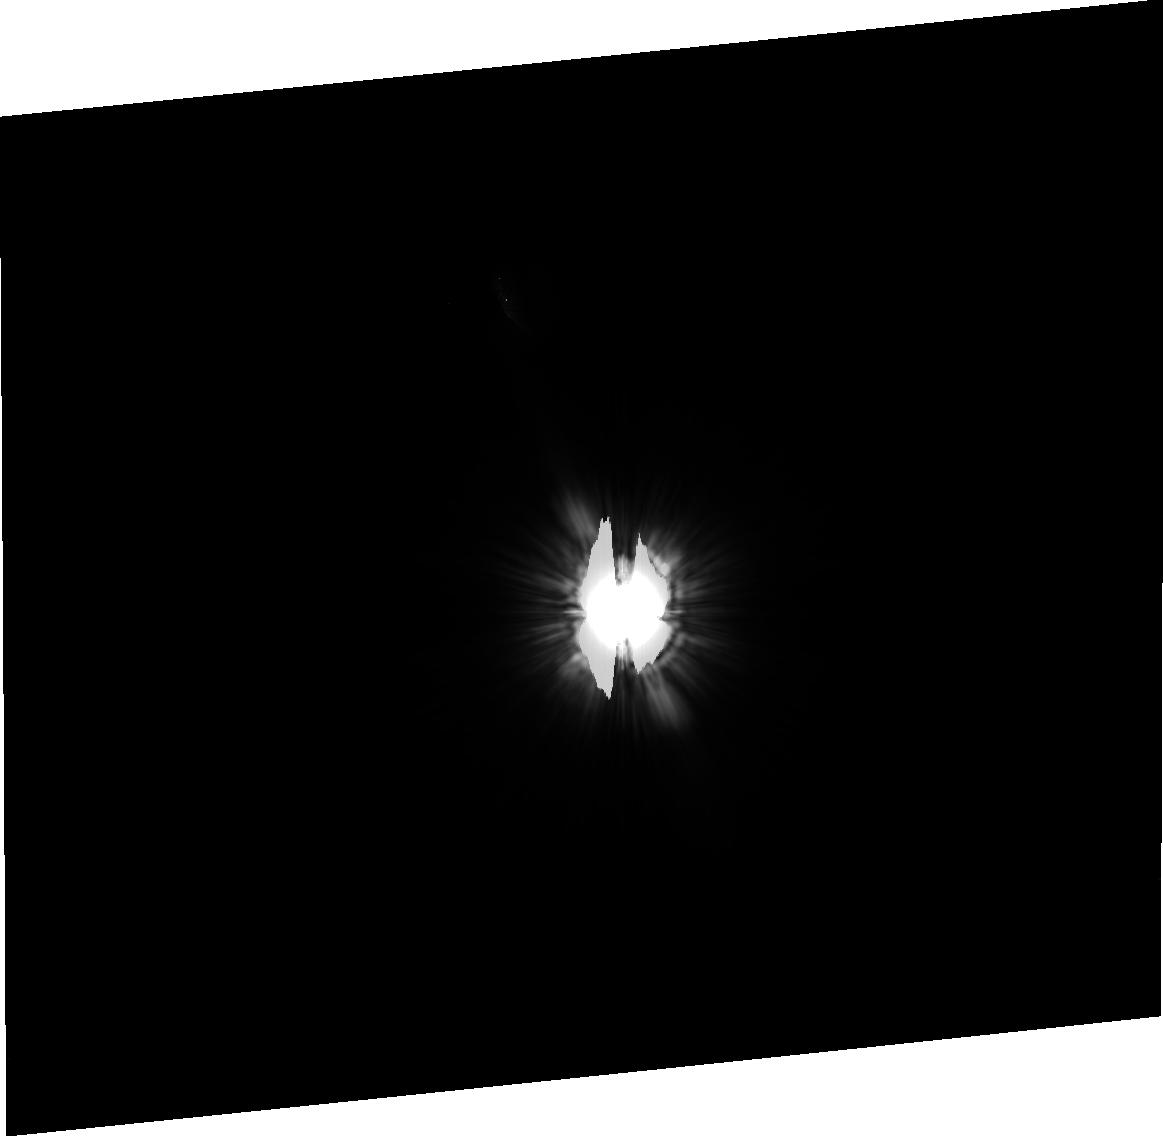
Target: HD20794. Instrument: ACS/HRC. Filter: F606W. Exposure: 36 min. Observation ID: j8gi15010

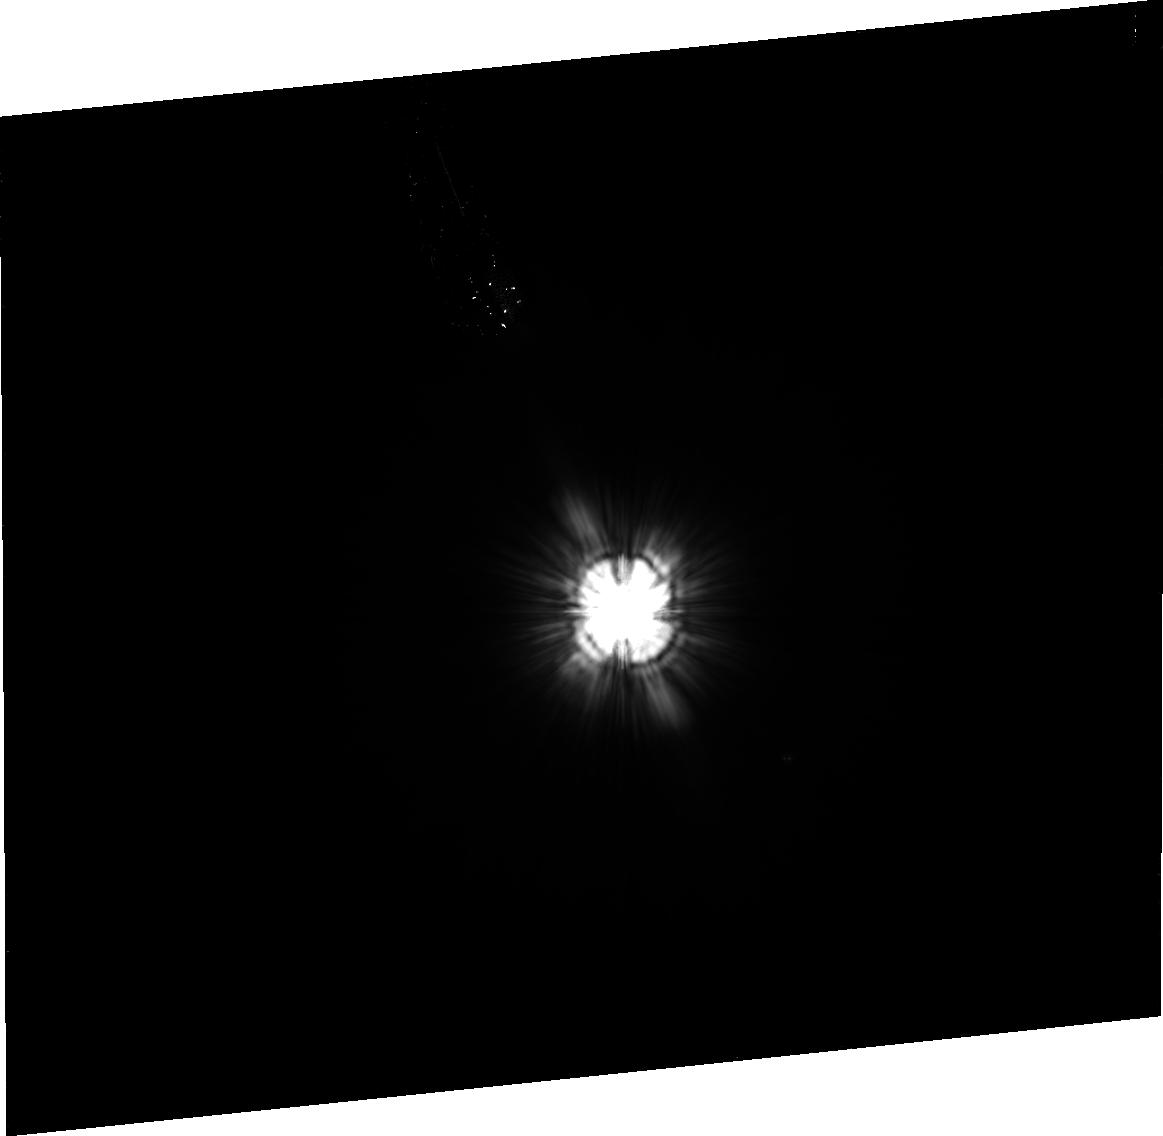
Target: HD53143. Instrument: ACS/HRC. Filter: F606W. Exposure: 39 min. Observation ID: j8gi22010

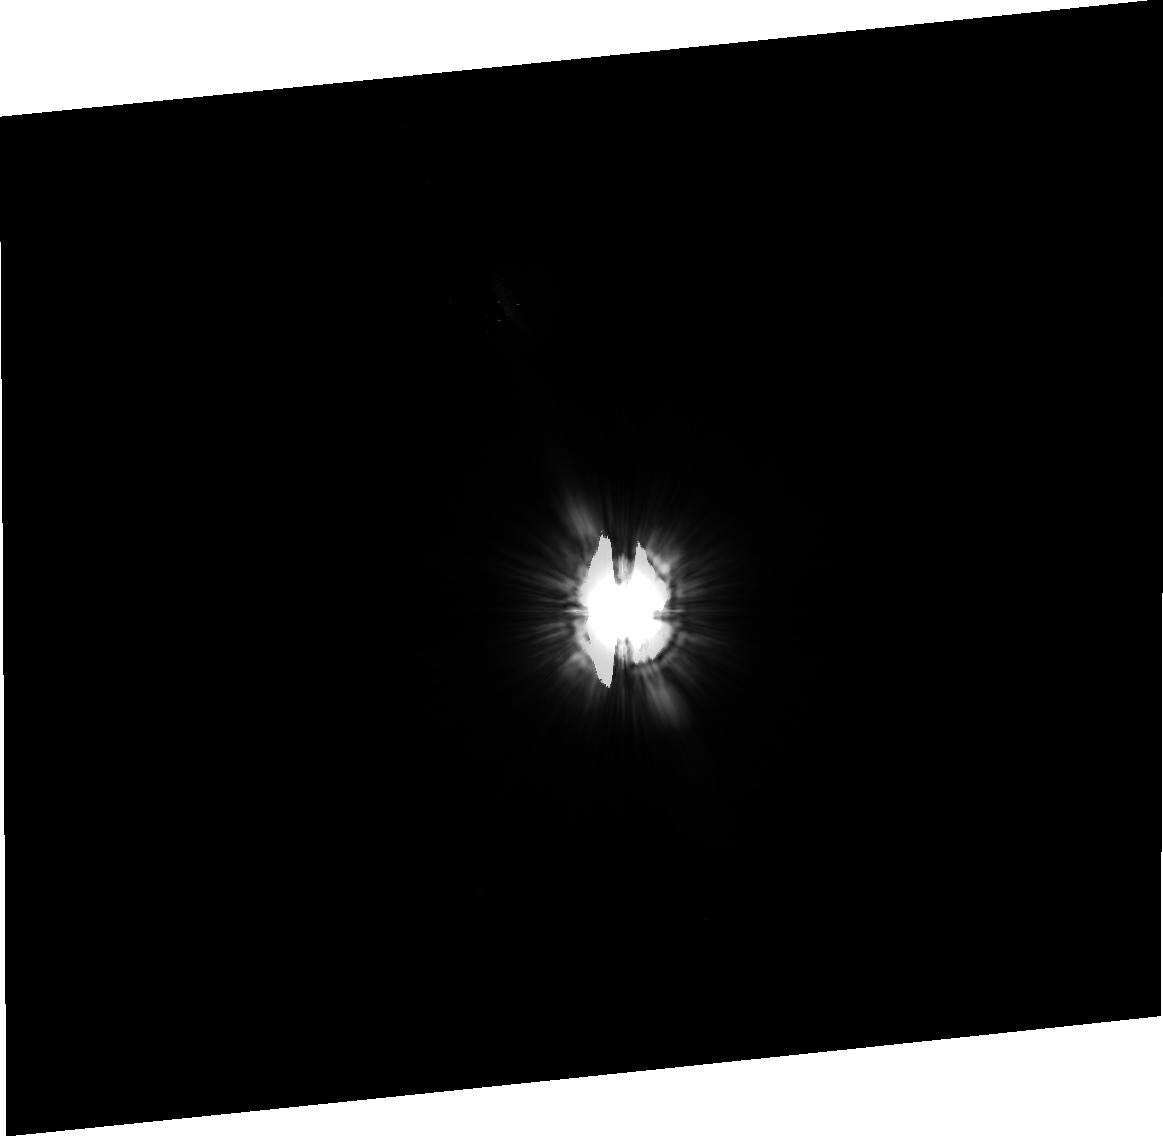
Target: HD157792. Instrument: ACS/HRC. Filter: F606W. Exposure: 38 min. Observation ID: j8gi08010

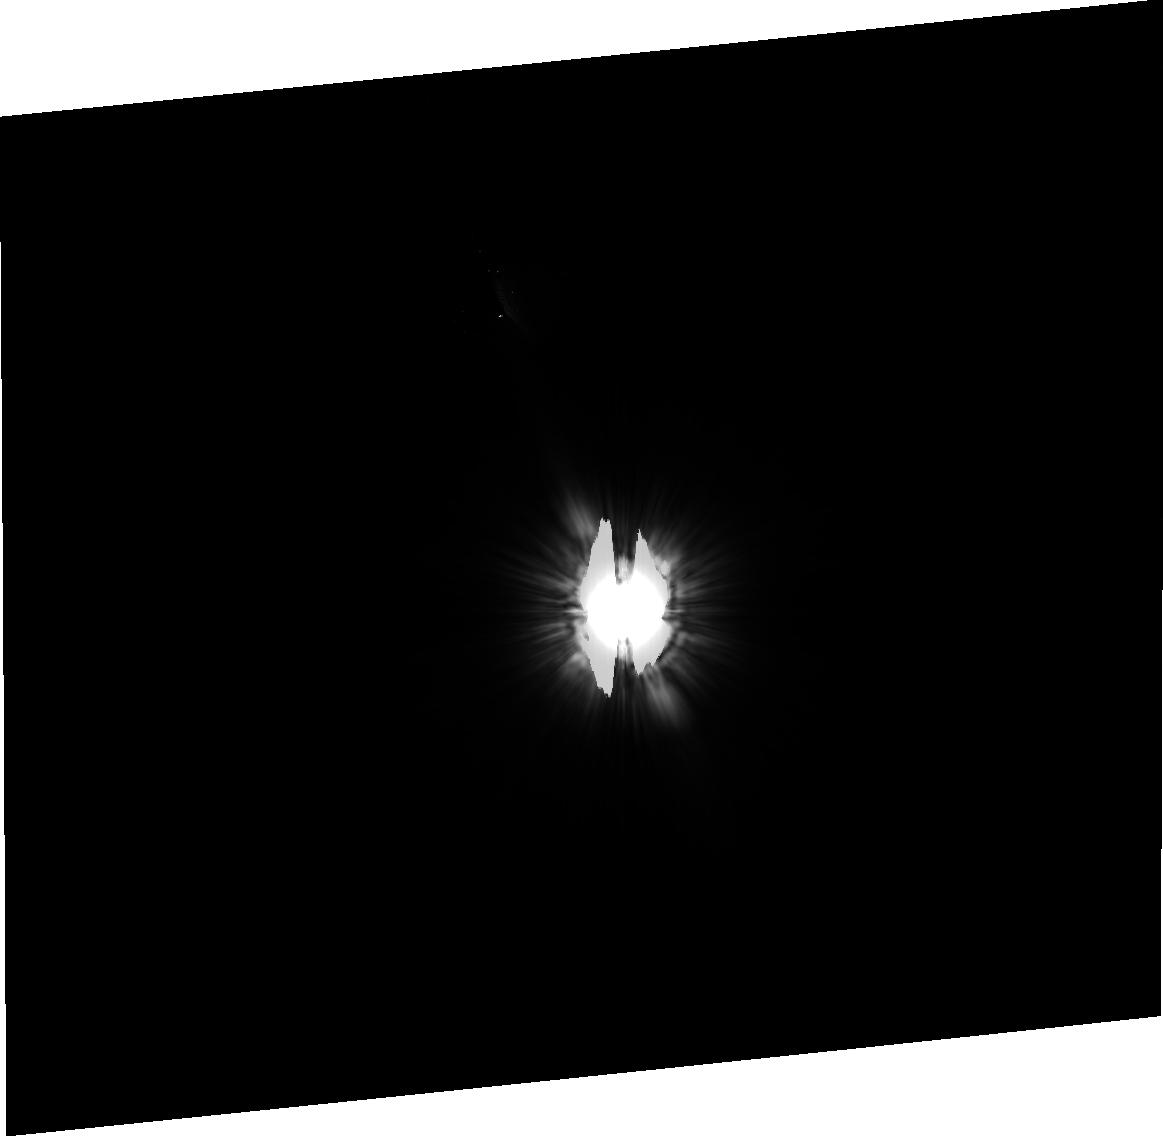
Target: HD161868. Instrument: ACS/HRC. Filter: F606W. Exposure: 37 min. Observation ID: j8gi09010

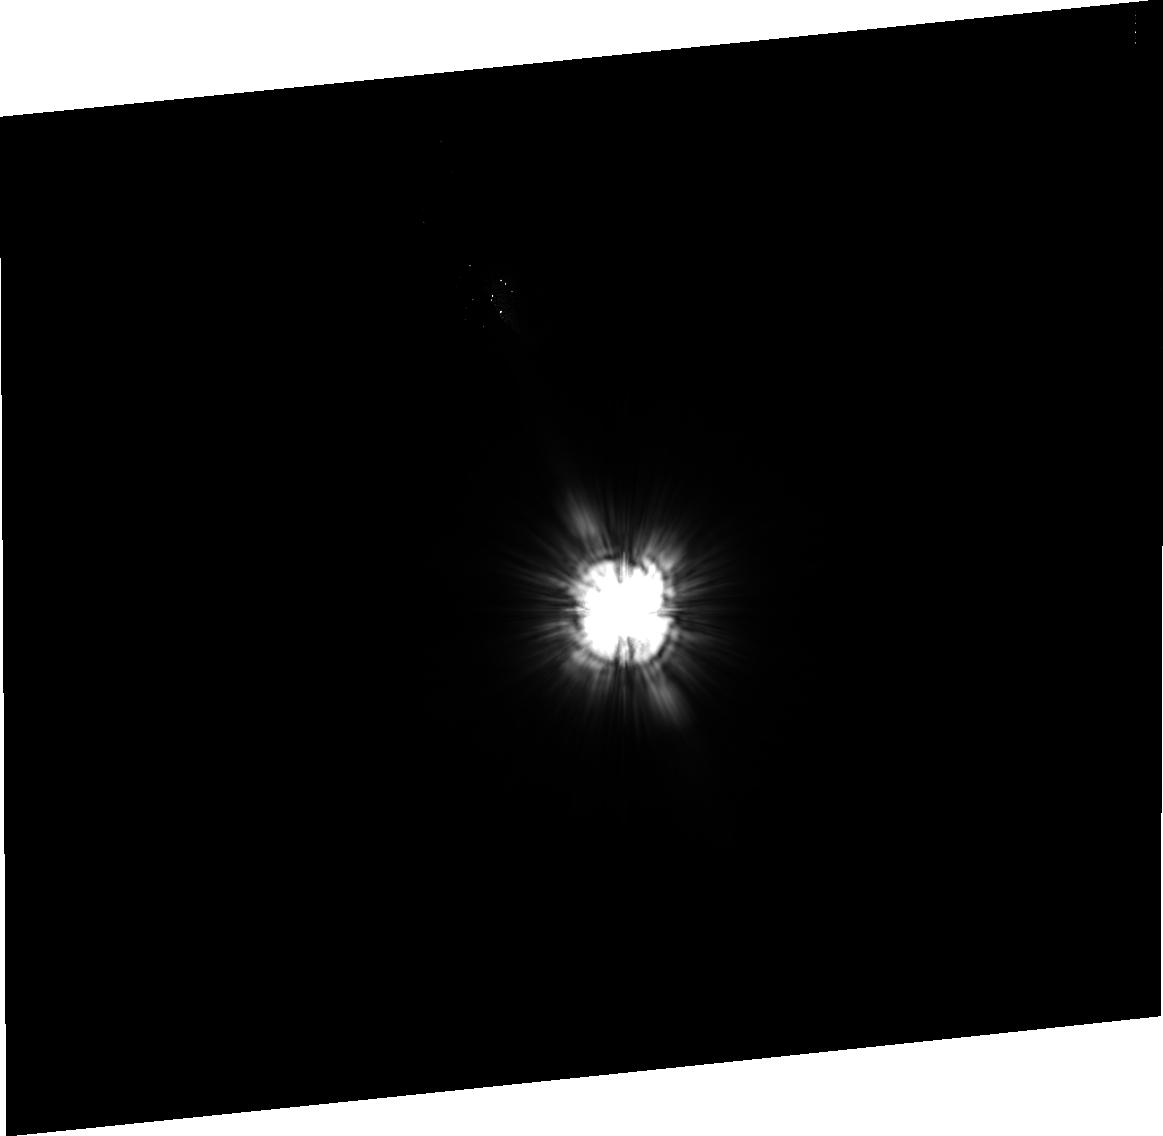
Target: HD31295. Instrument: ACS/HRC. Filter: F606W. Exposure: 9 min. Observation ID: j8gi04010

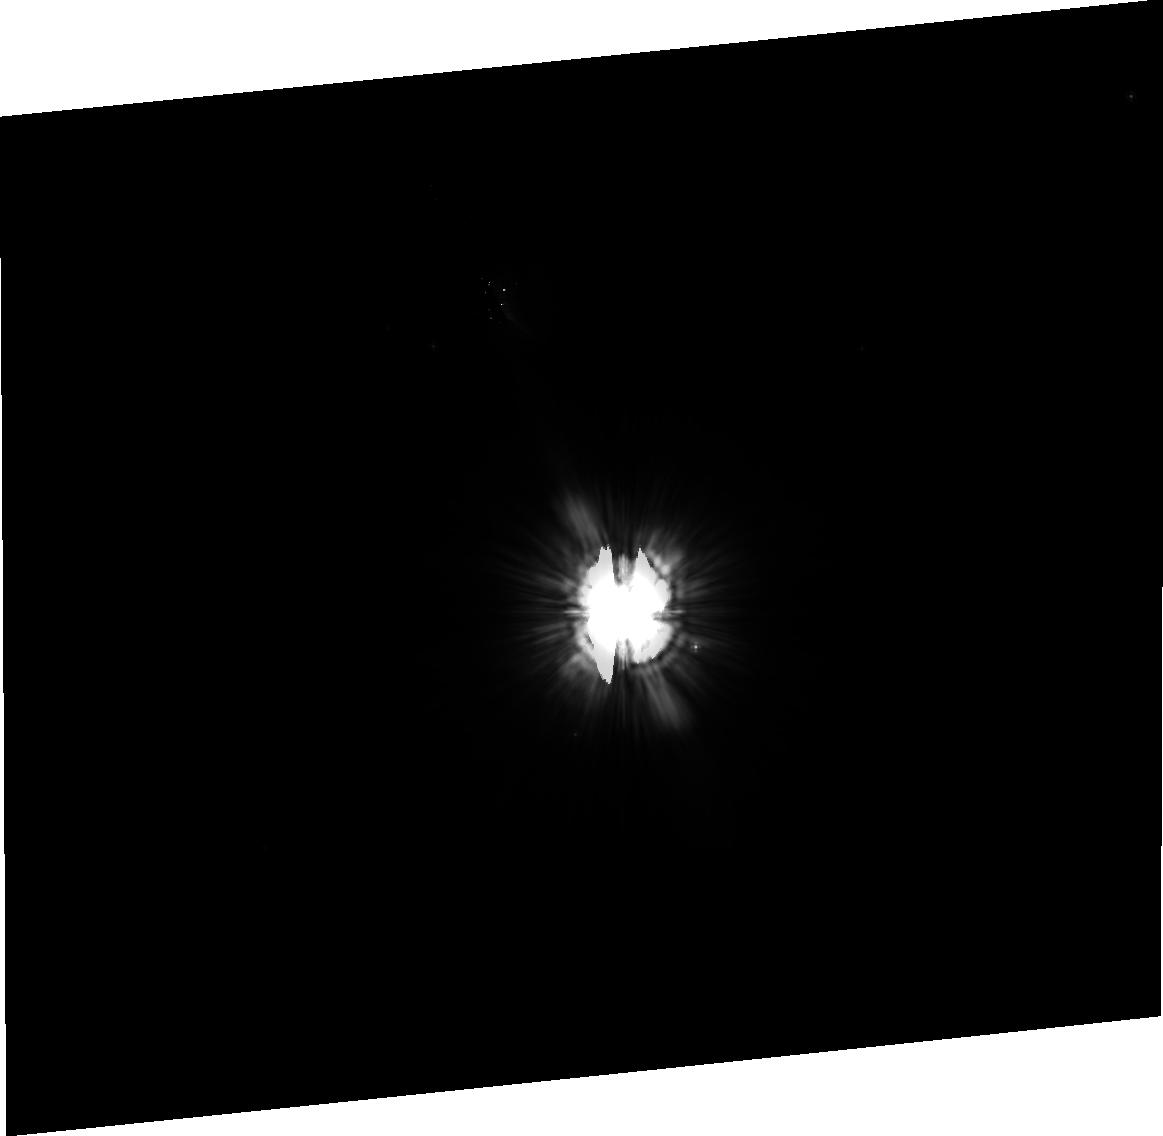
Target: HD201091. Instrument: ACS/HRC. Filter: F606W. Exposure: 39 min. Observation ID: j8gi23010

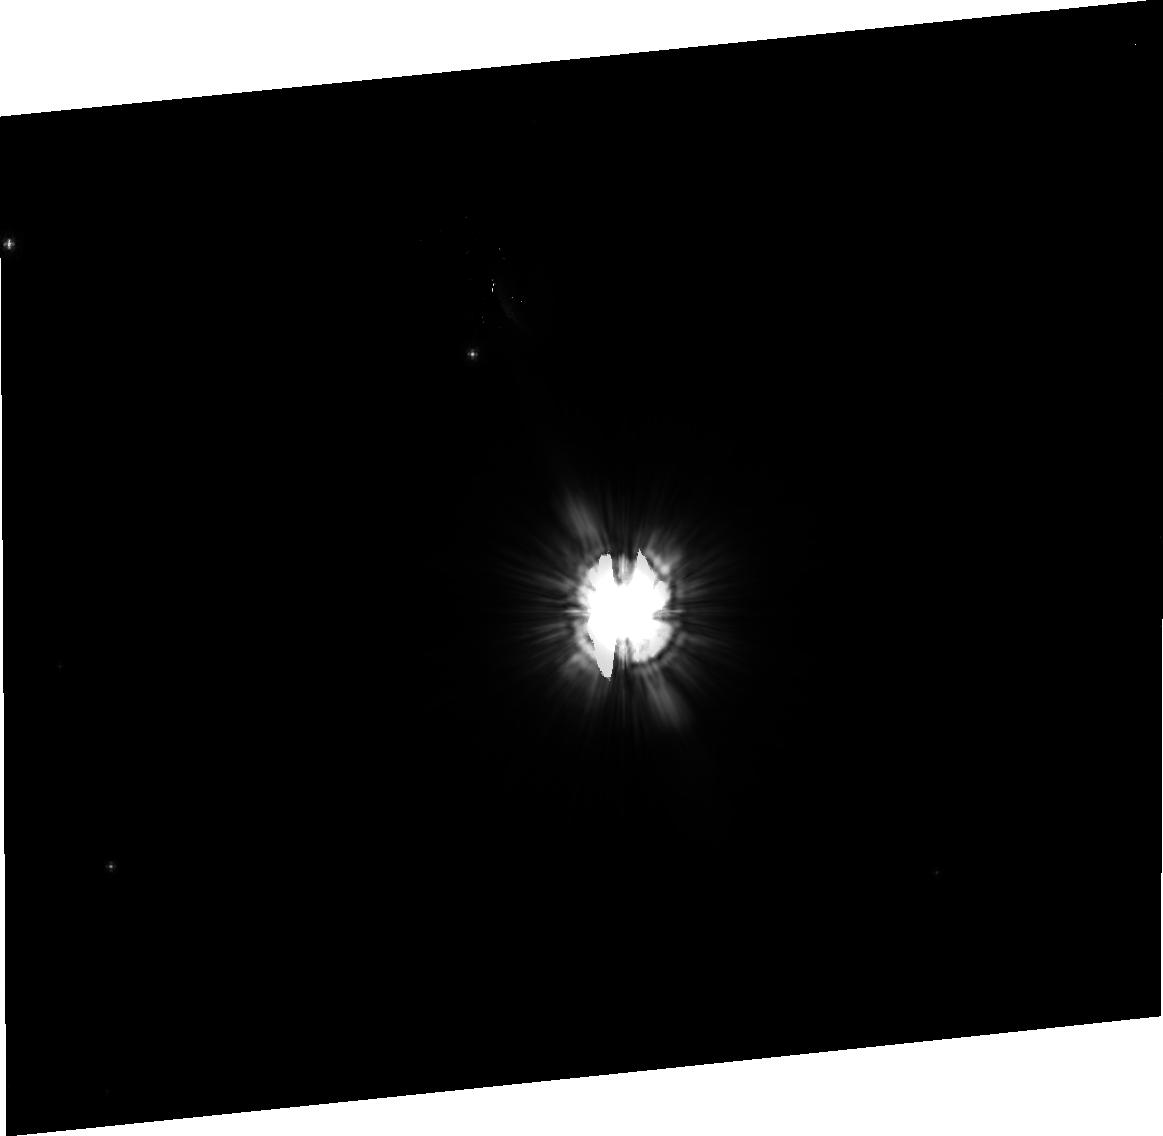
Target: HD160691. Instrument: ACS/HRC. Filter: F606W. Exposure: 38 min. Observation ID: j8gi19010

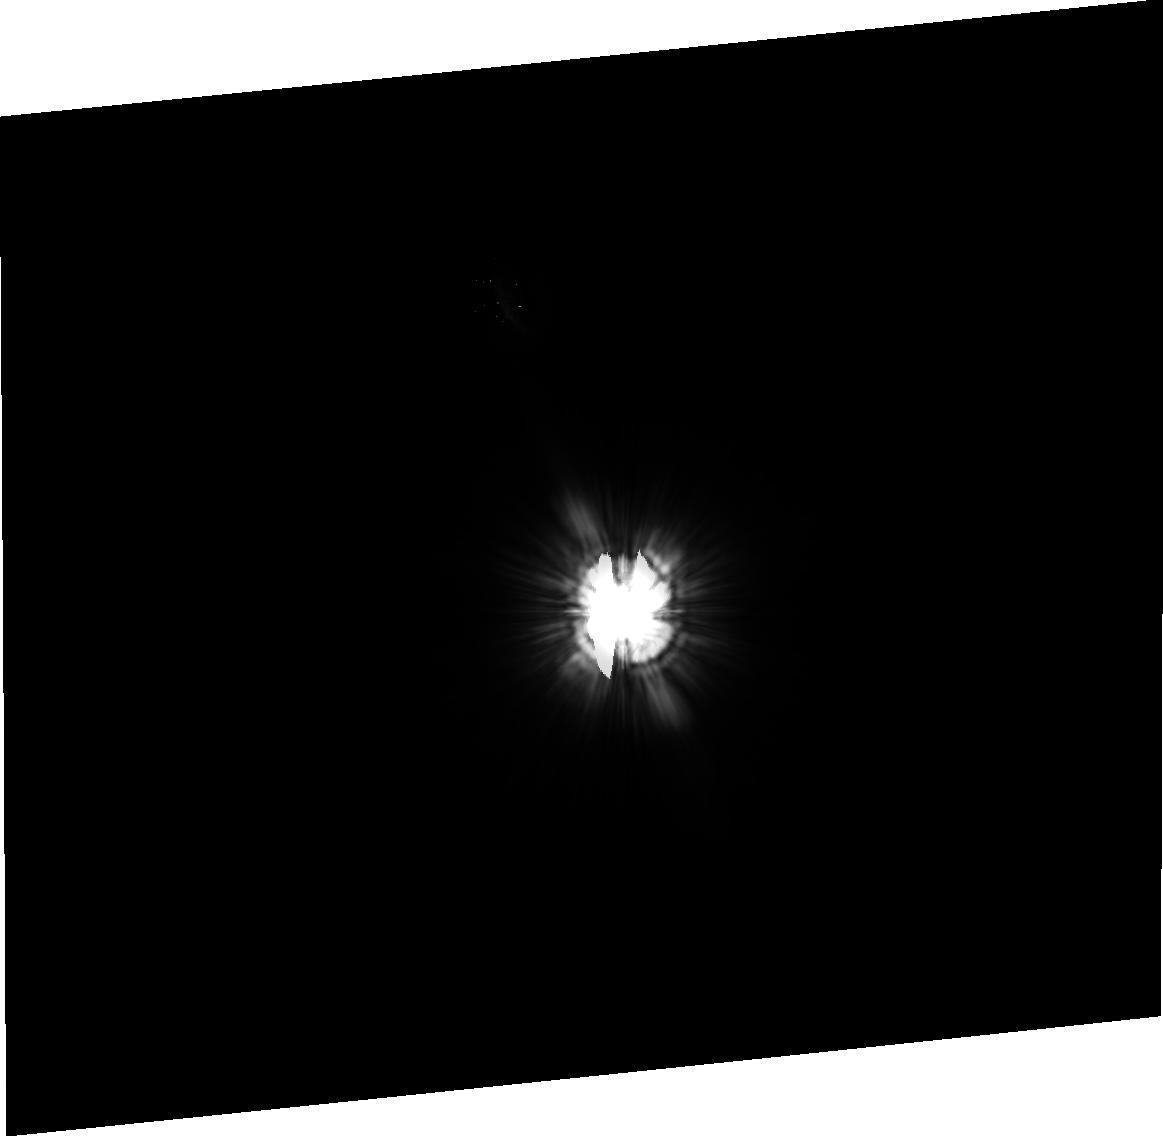
Target: HD10476. Instrument: ACS/HRC. Filter: F606W. Exposure: 39 min. Observation ID: j8gi20010

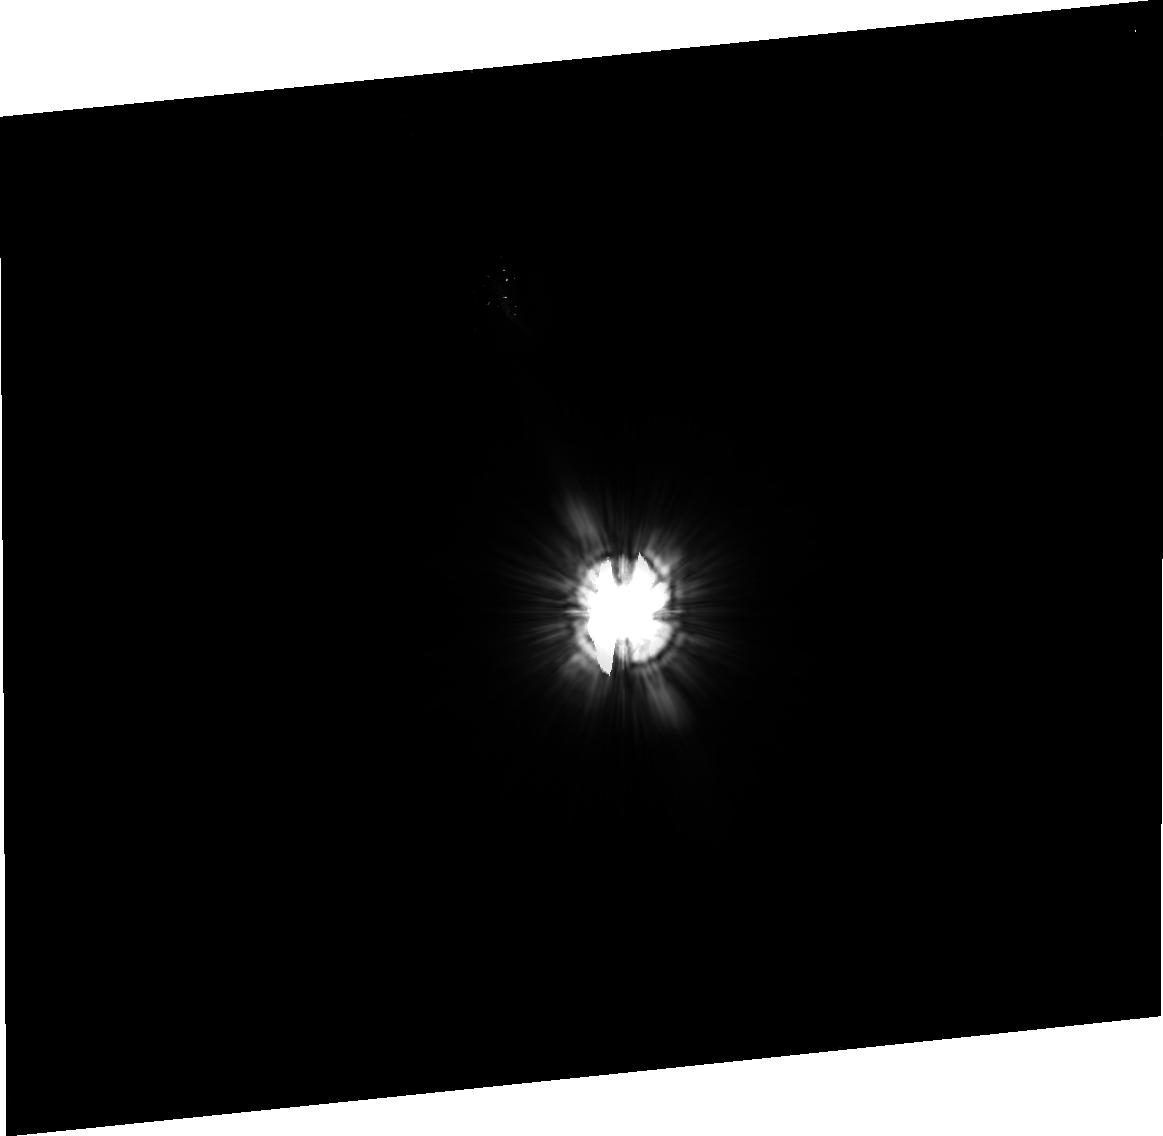
Target: HD48682. Instrument: ACS/HRC. Filter: F606W. Exposure: 39 min. Observation ID: j8gi17010

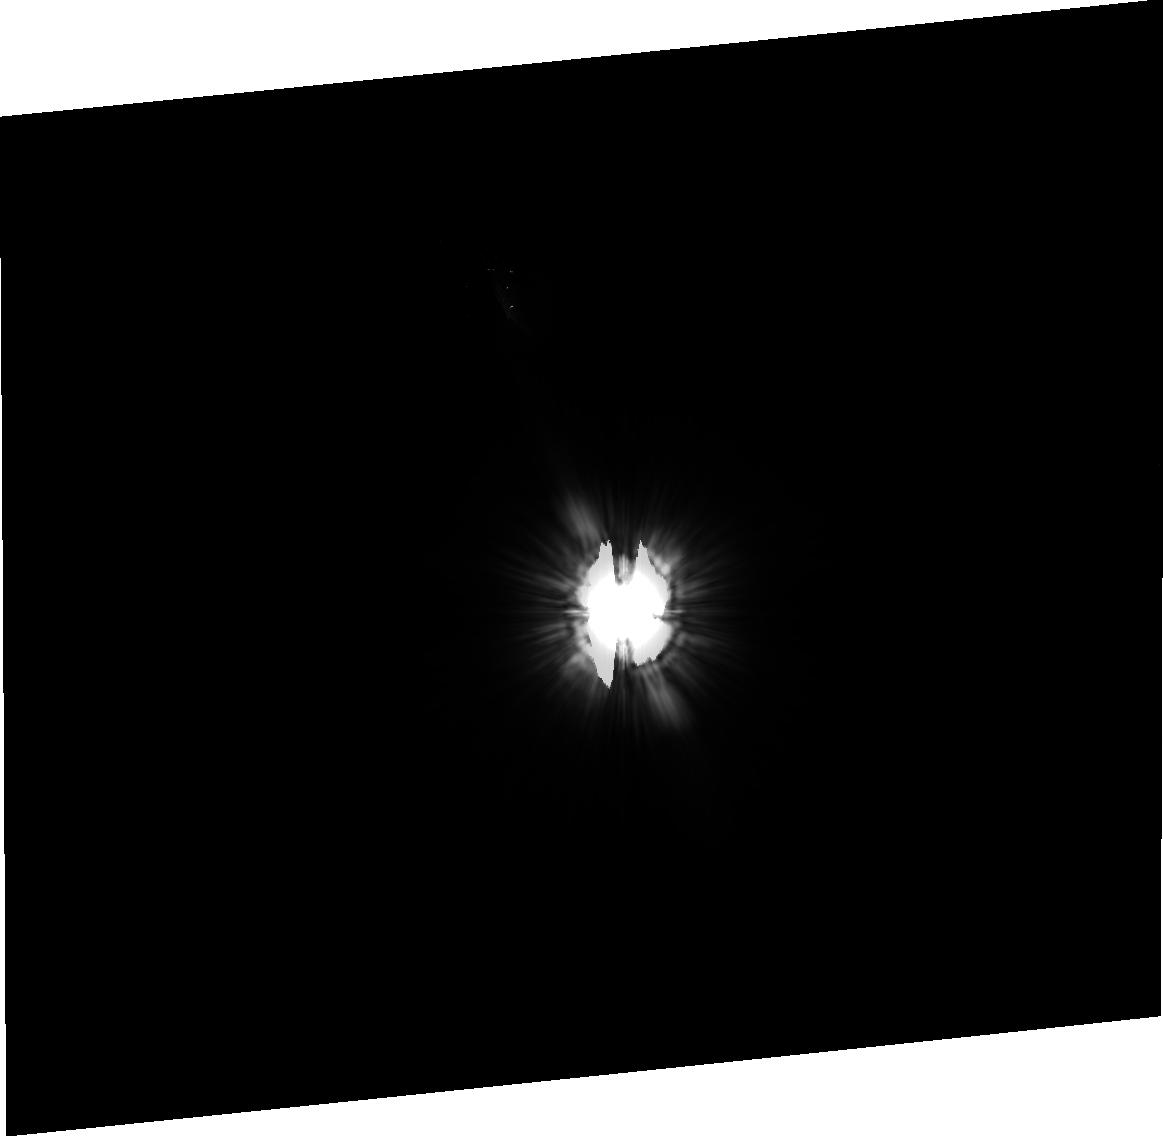
Target: HD84117. Instrument: ACS/HRC. Filter: F606W. Exposure: 38 min. Observation ID: j8gi18010

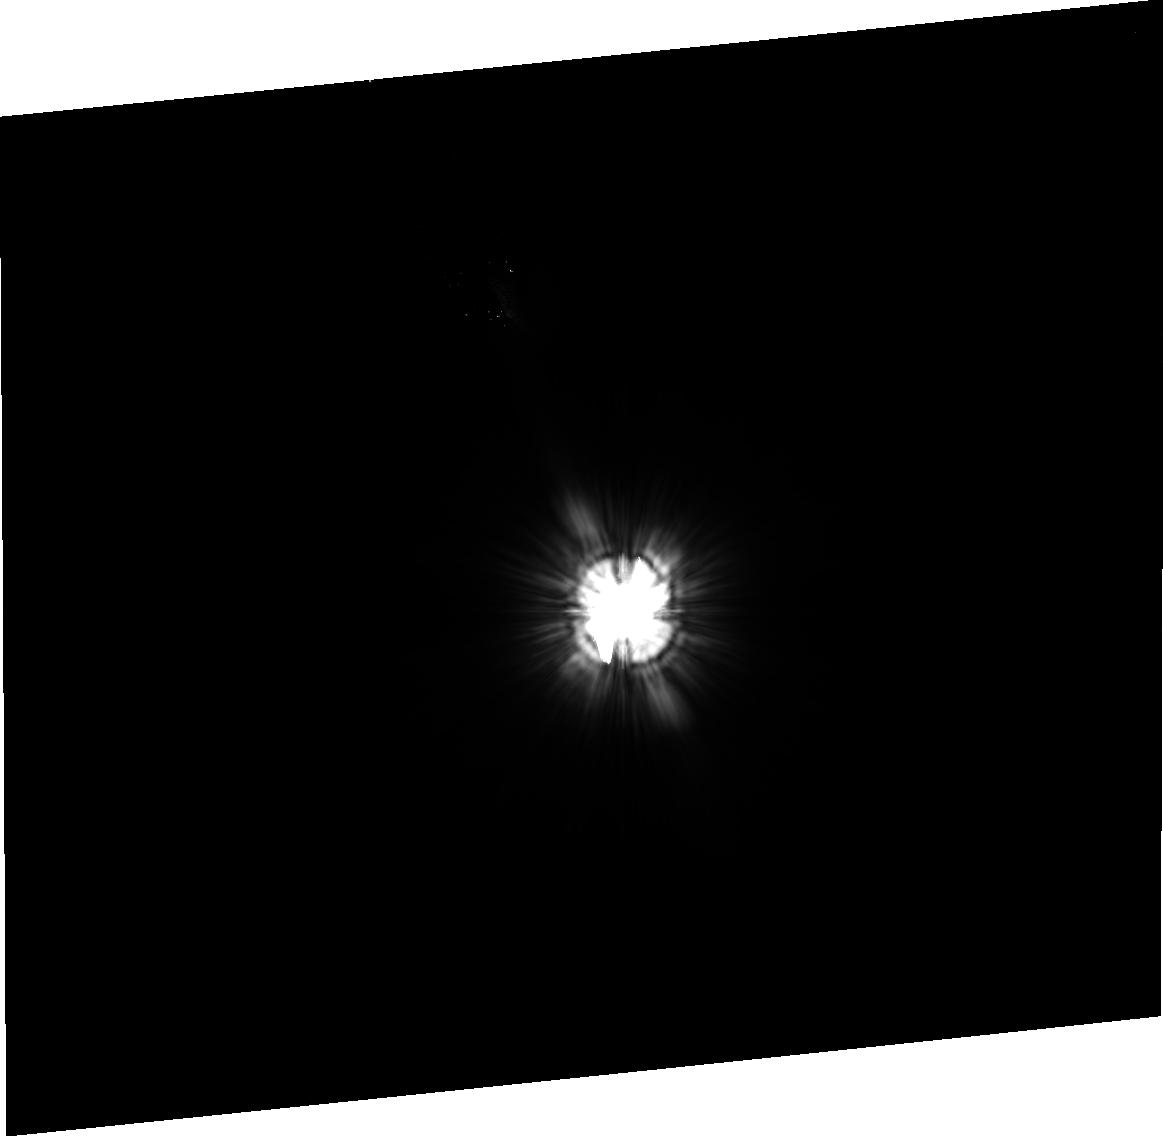
Target: HD30495. Instrument: ACS/HRC. Filter: F606W. Exposure: 38 min. Observation ID: j8gi16010

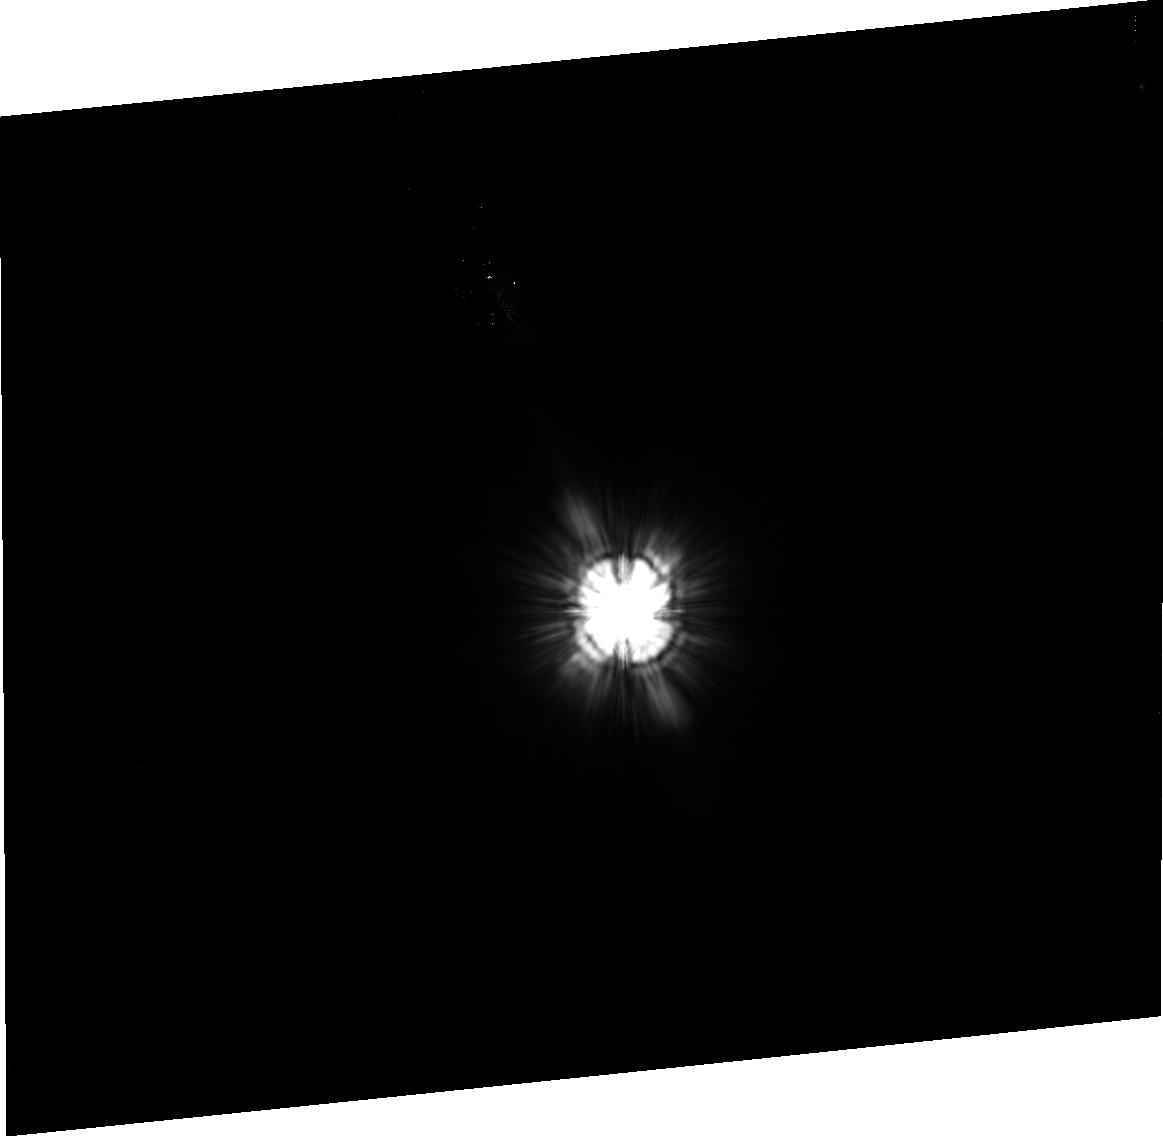
Target: HD221354. Instrument: ACS/HRC. Filter: F606W. Exposure: 39 min. Observation ID: j8gi24010

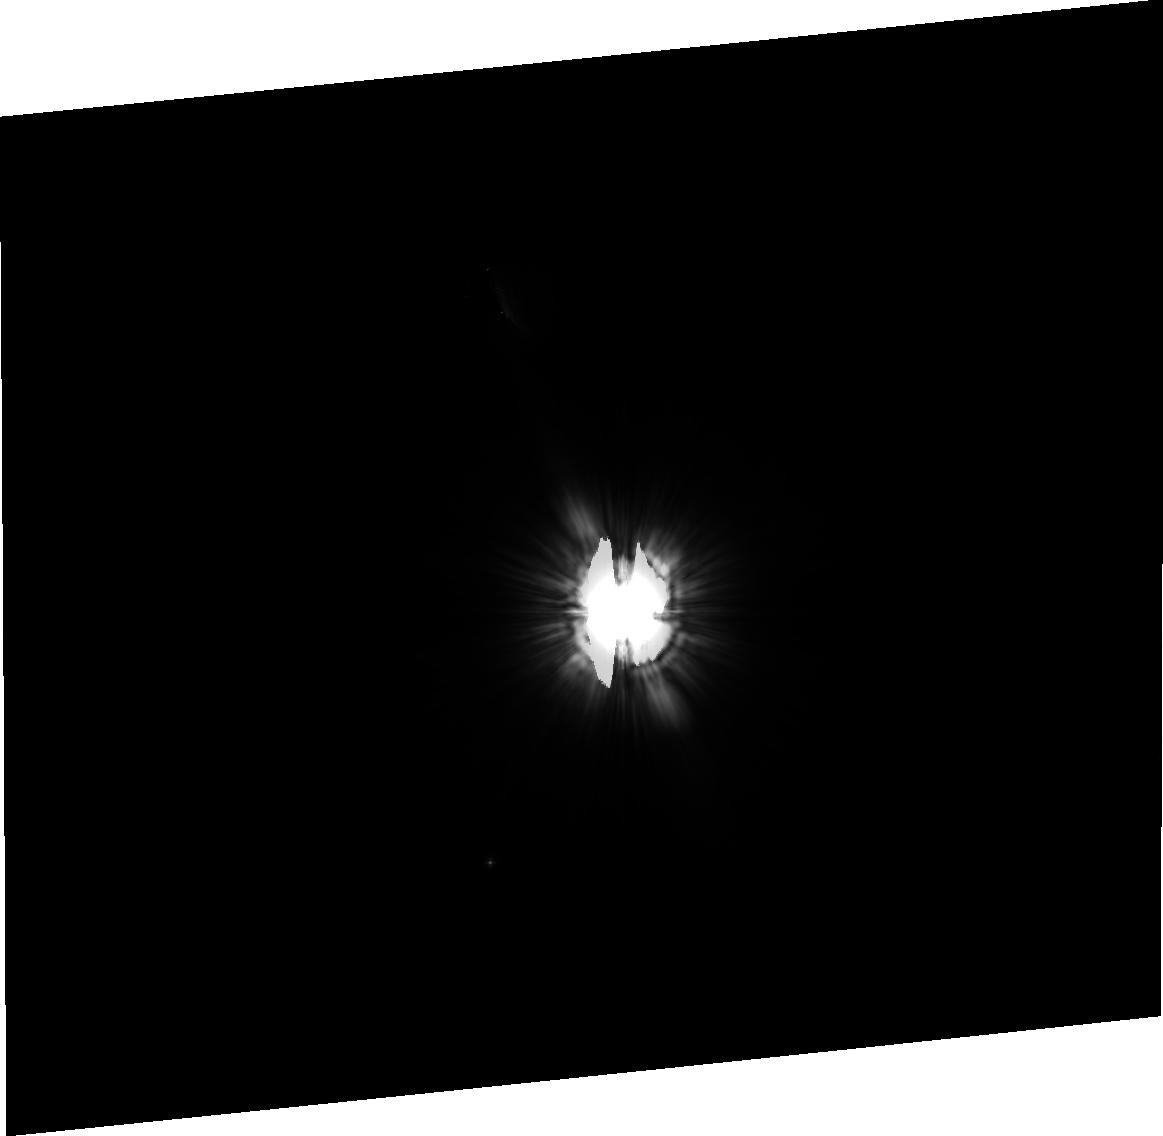
Target: HD27290. Instrument: ACS/HRC. Filter: F606W. Exposure: 41 min. Observation ID: j8gi11010

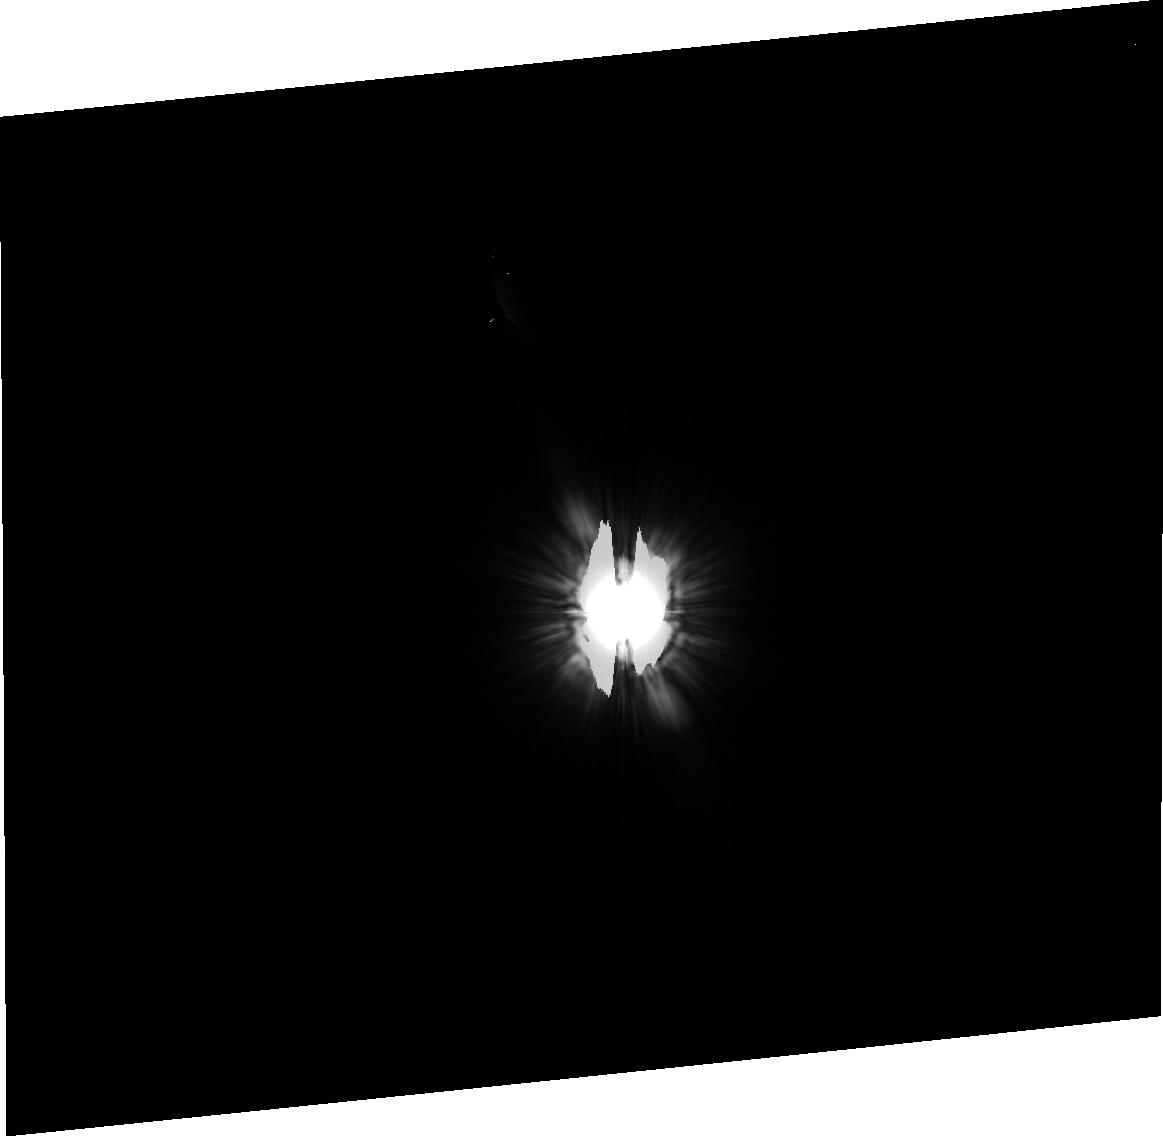
Target: HD142860. Instrument: ACS/HRC. Filter: F606W. Exposure: 37 min. Observation ID: j8gi14010

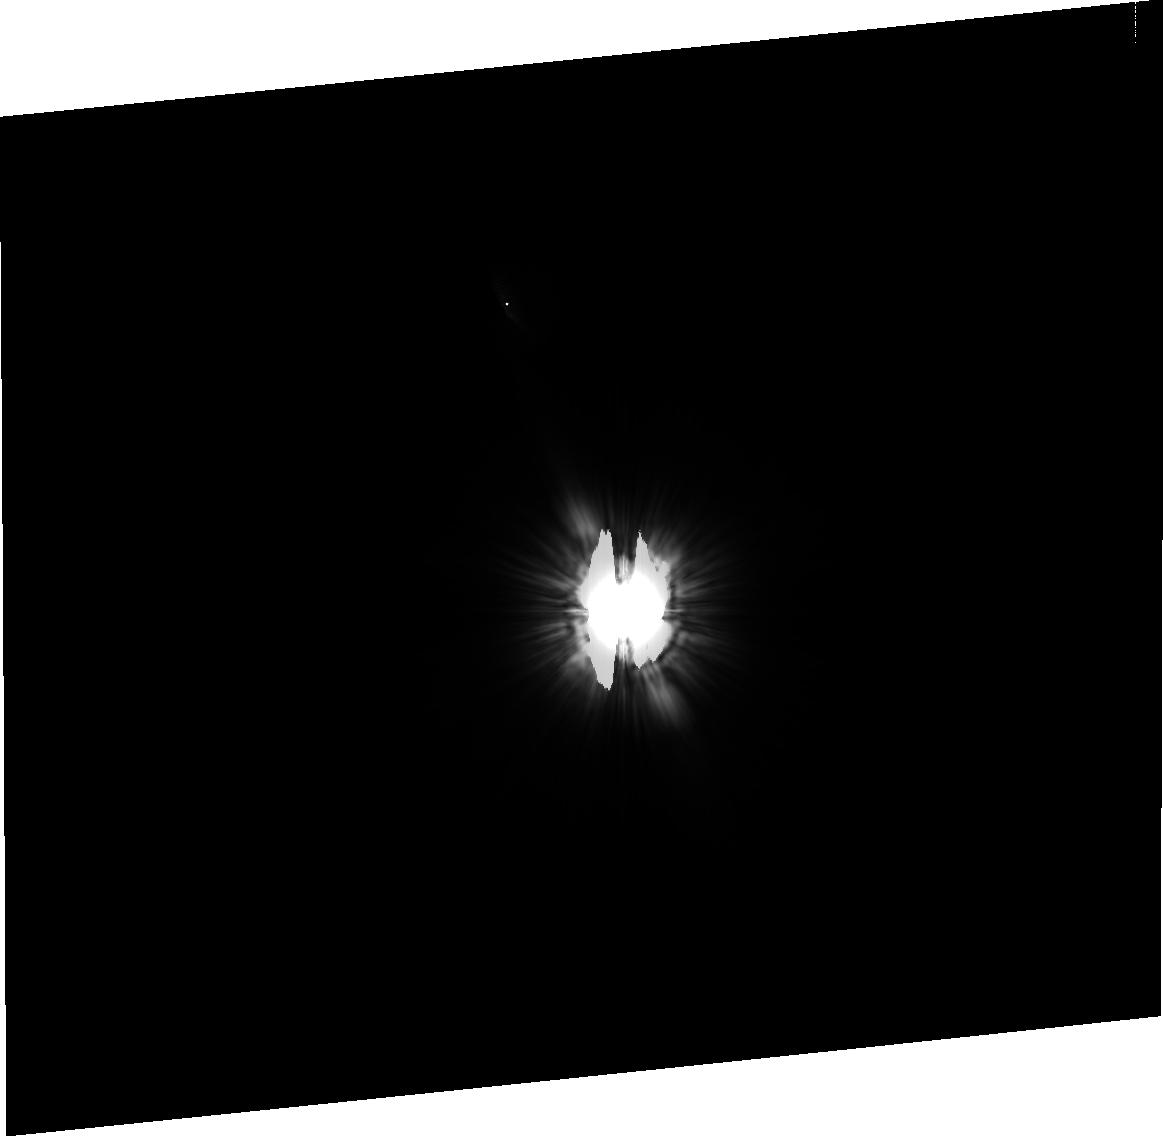
Target: HD95418. Instrument: ACS/HRC. Filter: F606W. Exposure: 14 min. Observation ID: j8gi05010

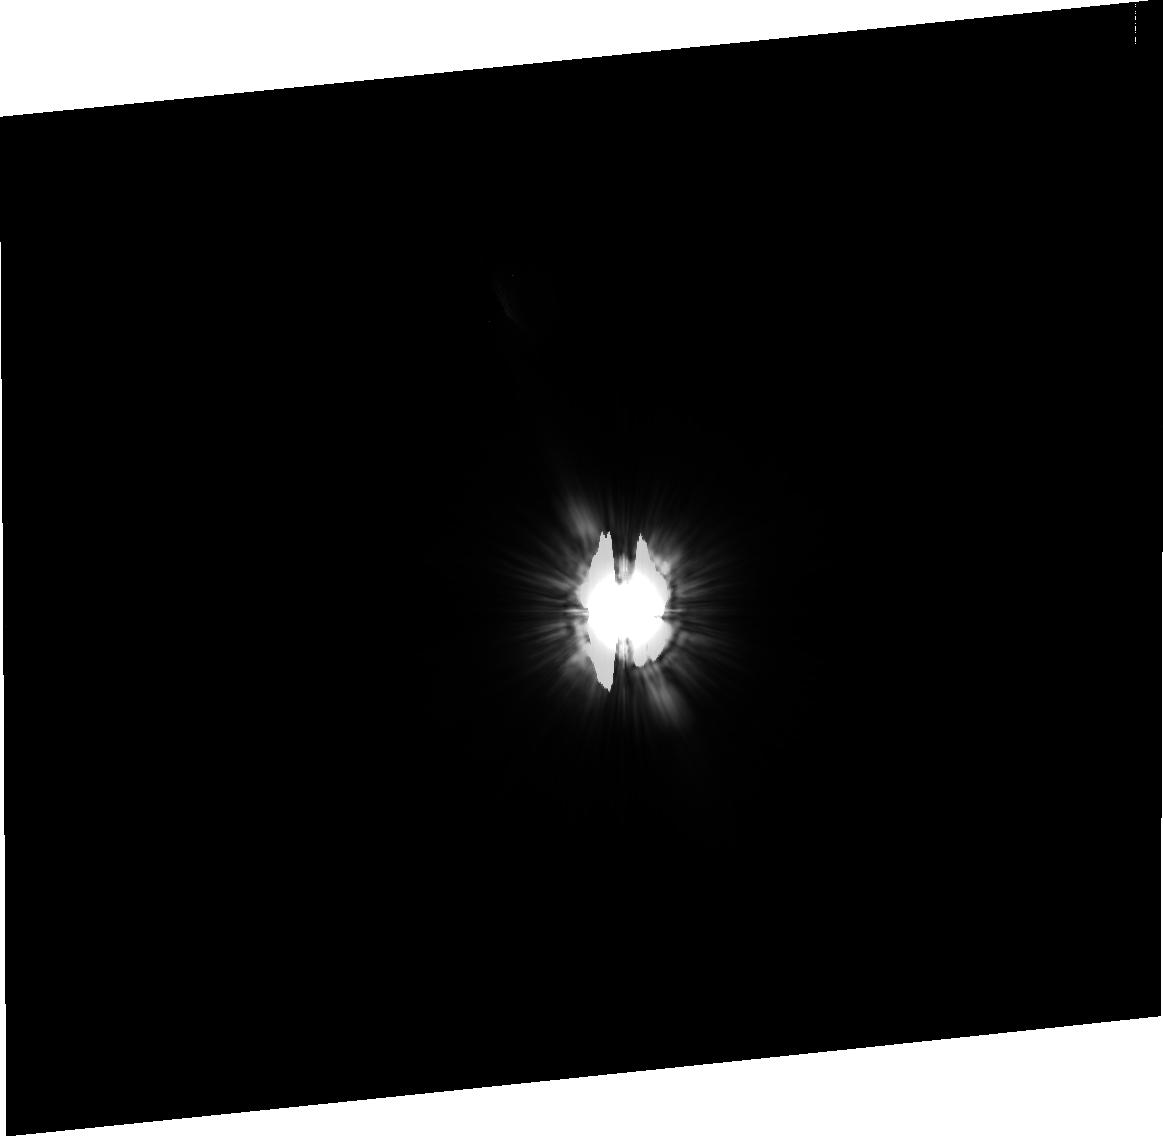
Target: HD102647. Instrument: ACS/HRC. Filter: F606W. Exposure: 12 min. Observation ID: j8gi06010

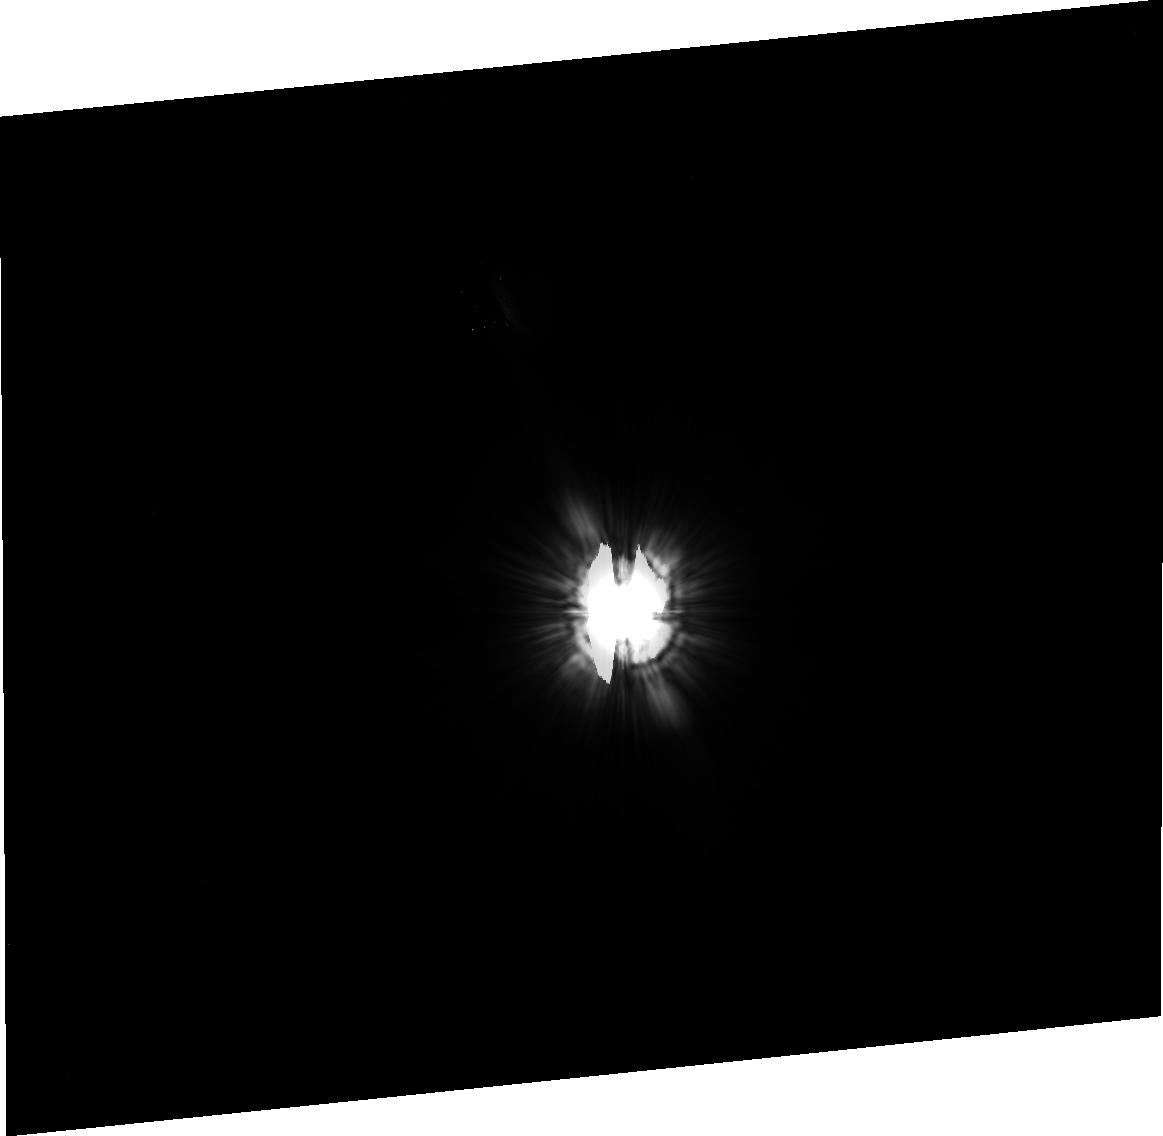
Target: HD139664. Instrument: ACS/HRC. Filter: F606W. Exposure: 36 min. Observation ID: j8gi13010

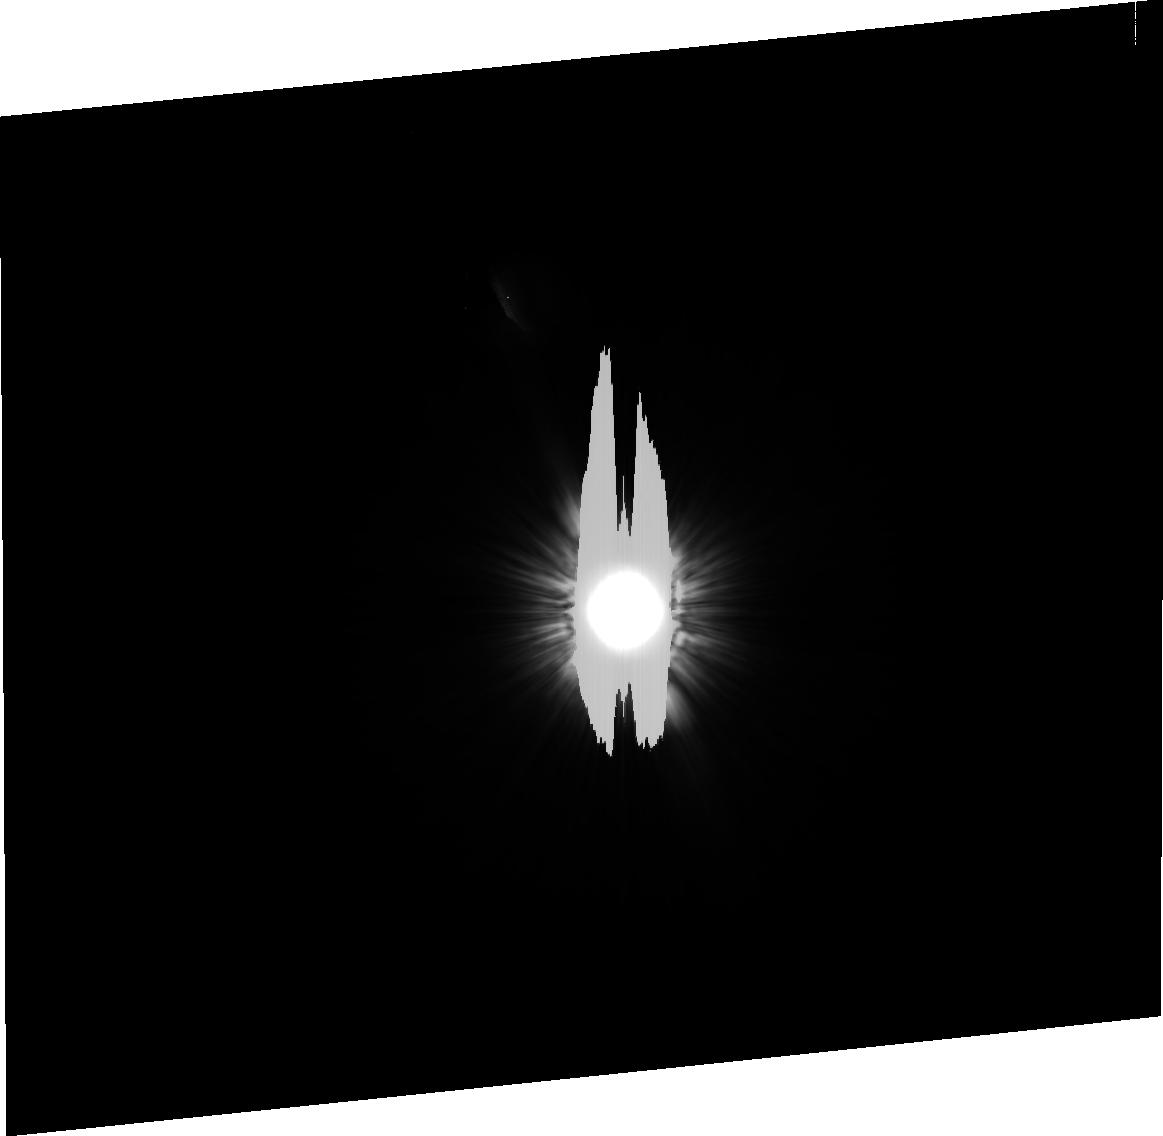
Target: HD139006. Instrument: ACS/HRC. Filter: F606W. Exposure: 15 min. Observation ID: j8gi07020

ACS coronagraphic survey for debris disks around nearby stars (PI: Kalas, Paul George)

We propose a comprehensive imaging survey of nearby stars that will realize the full potential of the ACS coronagraph to map debris disks, the extrasolar analogs of our Kuiper Belt. Most debris disks are detected only by excess thermal emission at far-infrared wavelengths. Because they have a factor of 100 less dust cross section than the young debris disks around HR 4796A and beta Pic, they are undectable by present techniques. In simulations of disk detectability, Kalas and Jewitt (1996) determined that detecting the scattered light from the disk requires at least two orders of magnitude of supression of the central PSF than is attainable from the ground. The ACS coronagraph finally provides this increase in sensitivity, surpassing the WFPC2 sensitivity to faint nebulosity near bright stars by at least three orders of magnitude. Mapping the debris around stars is particularly important for the indirect detection of planet-mass objects. Dynamical models have shown that unseen perturbers dynamically modify the radial, azimuthal and vertical structure of debris disks. These data will provide the critical high-resolution mapping of debris disks.